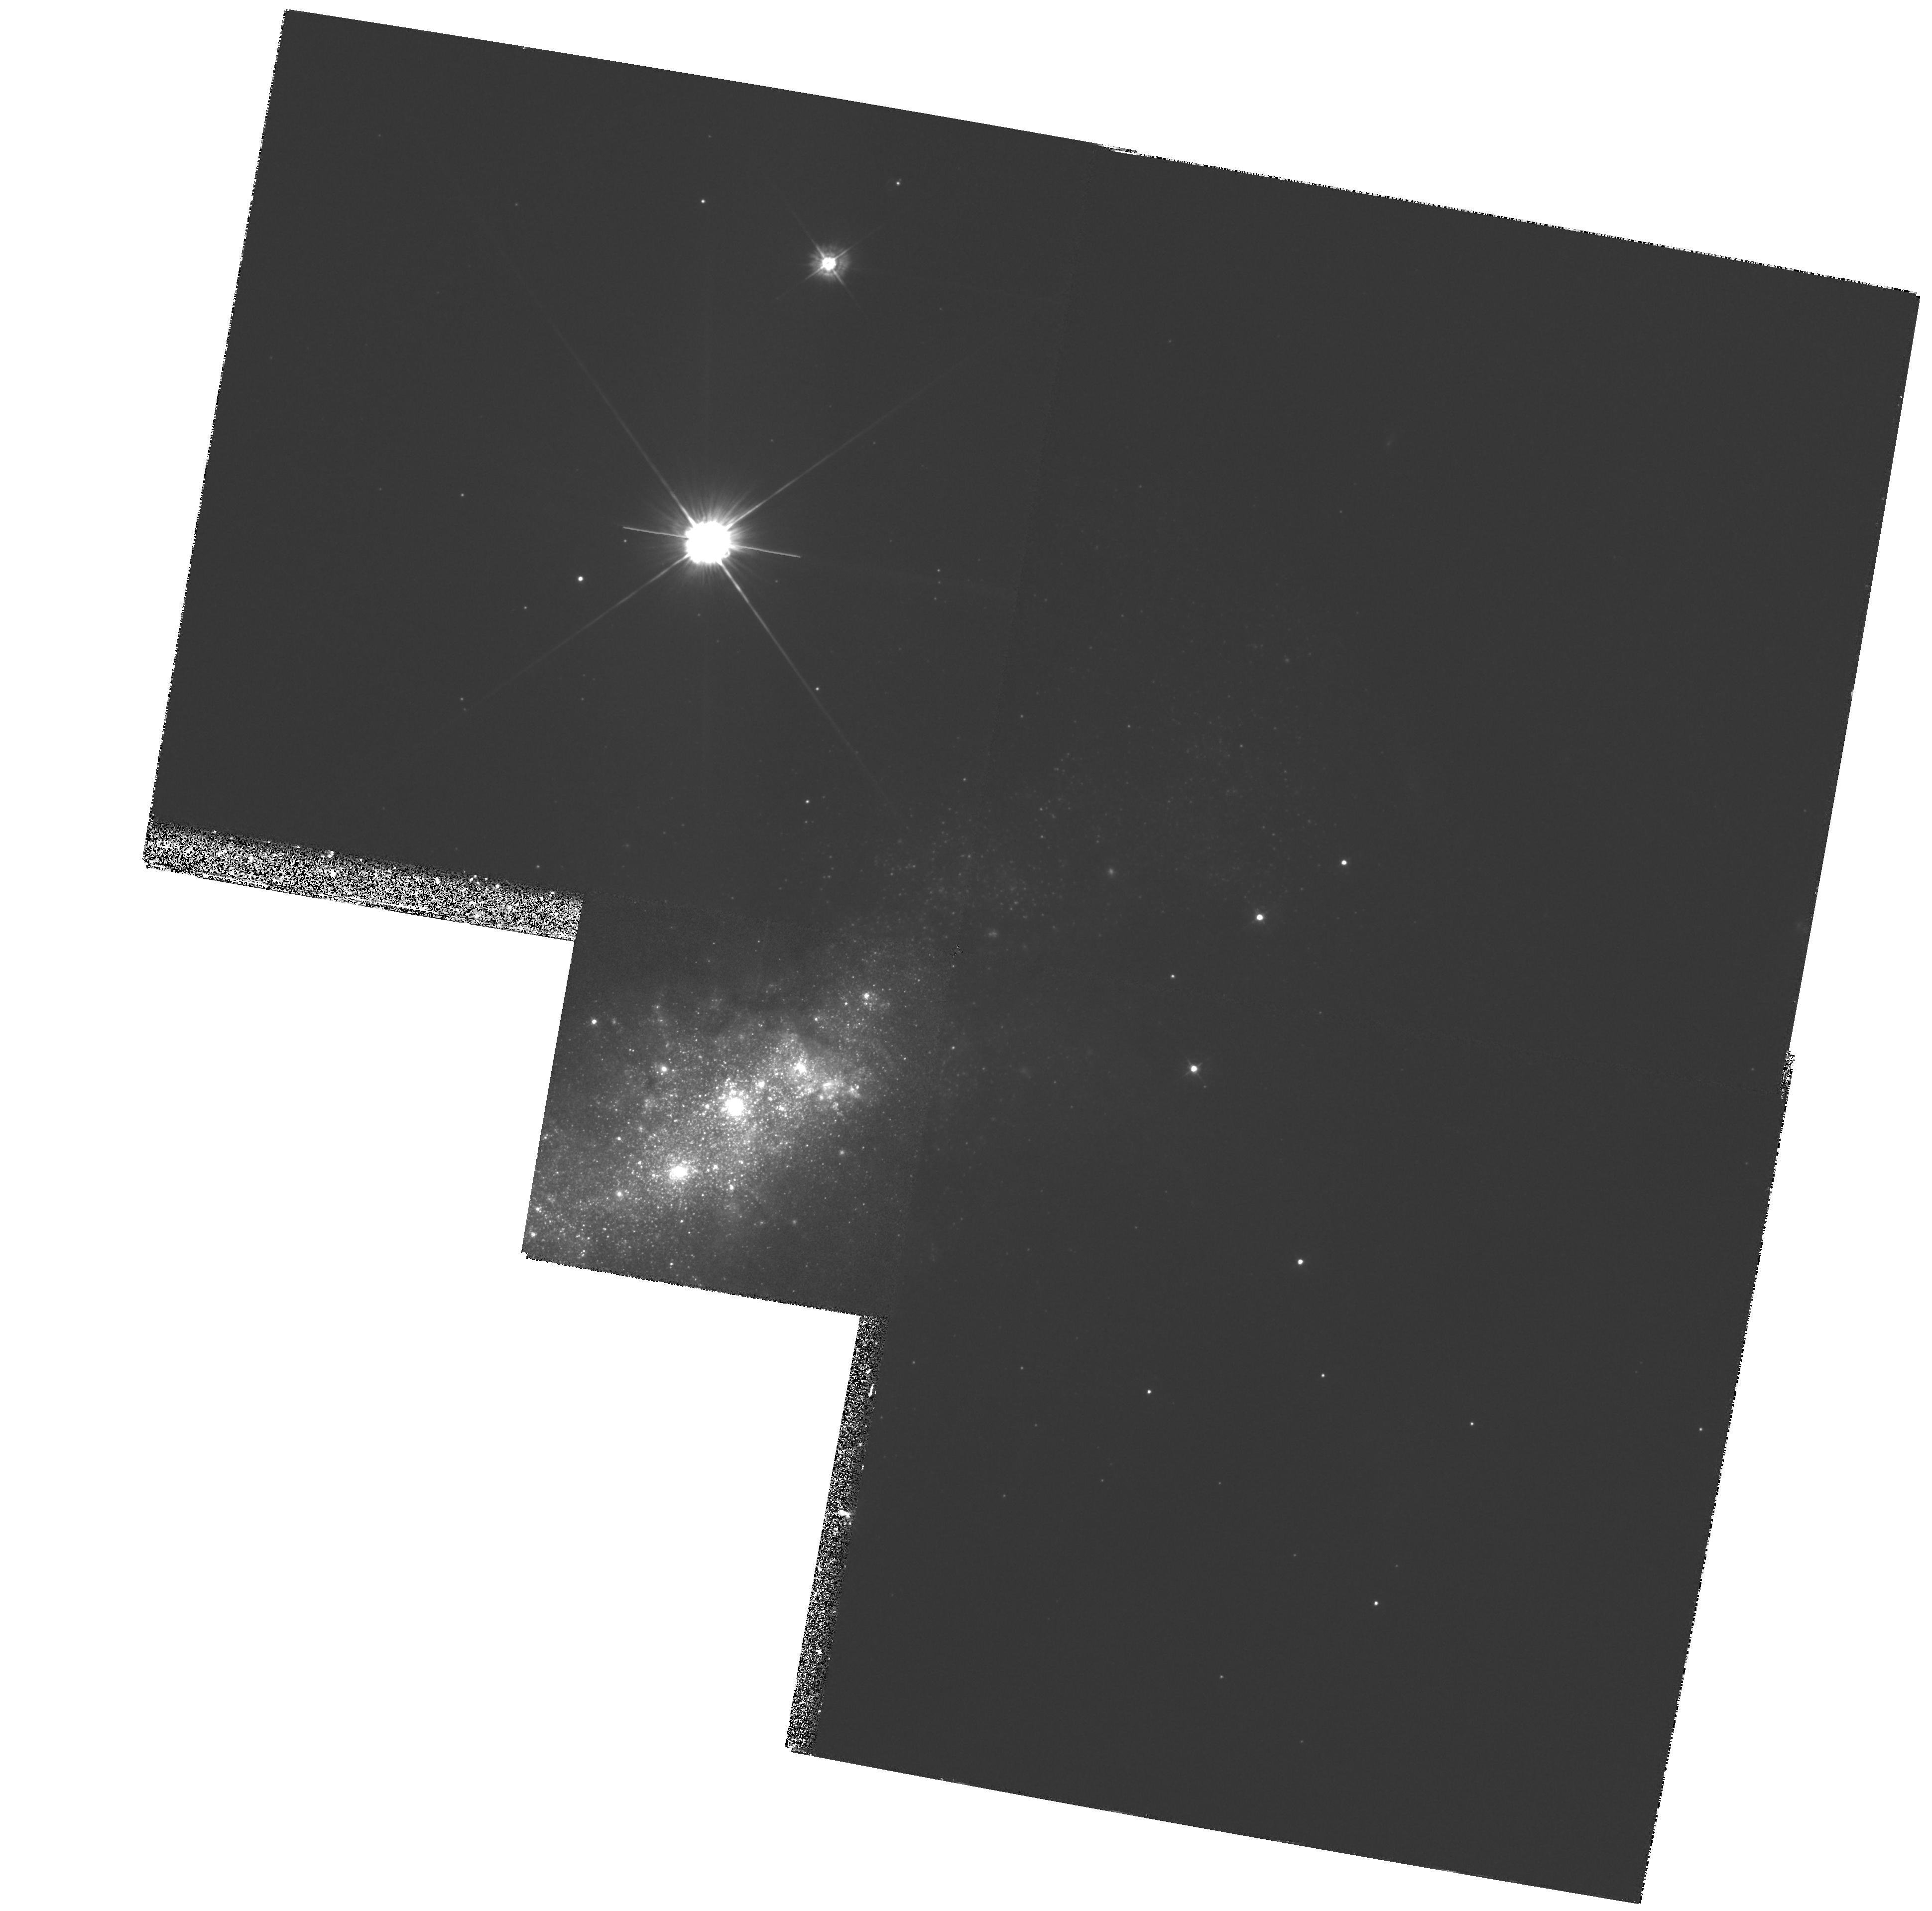
Target: NGC1569A. Instrument: WFPC2/PC. Filter: F380W. Exposure: 2.7 h. Observation ID: hst_6111_01_wfpc2_pc_f380w_u32f01

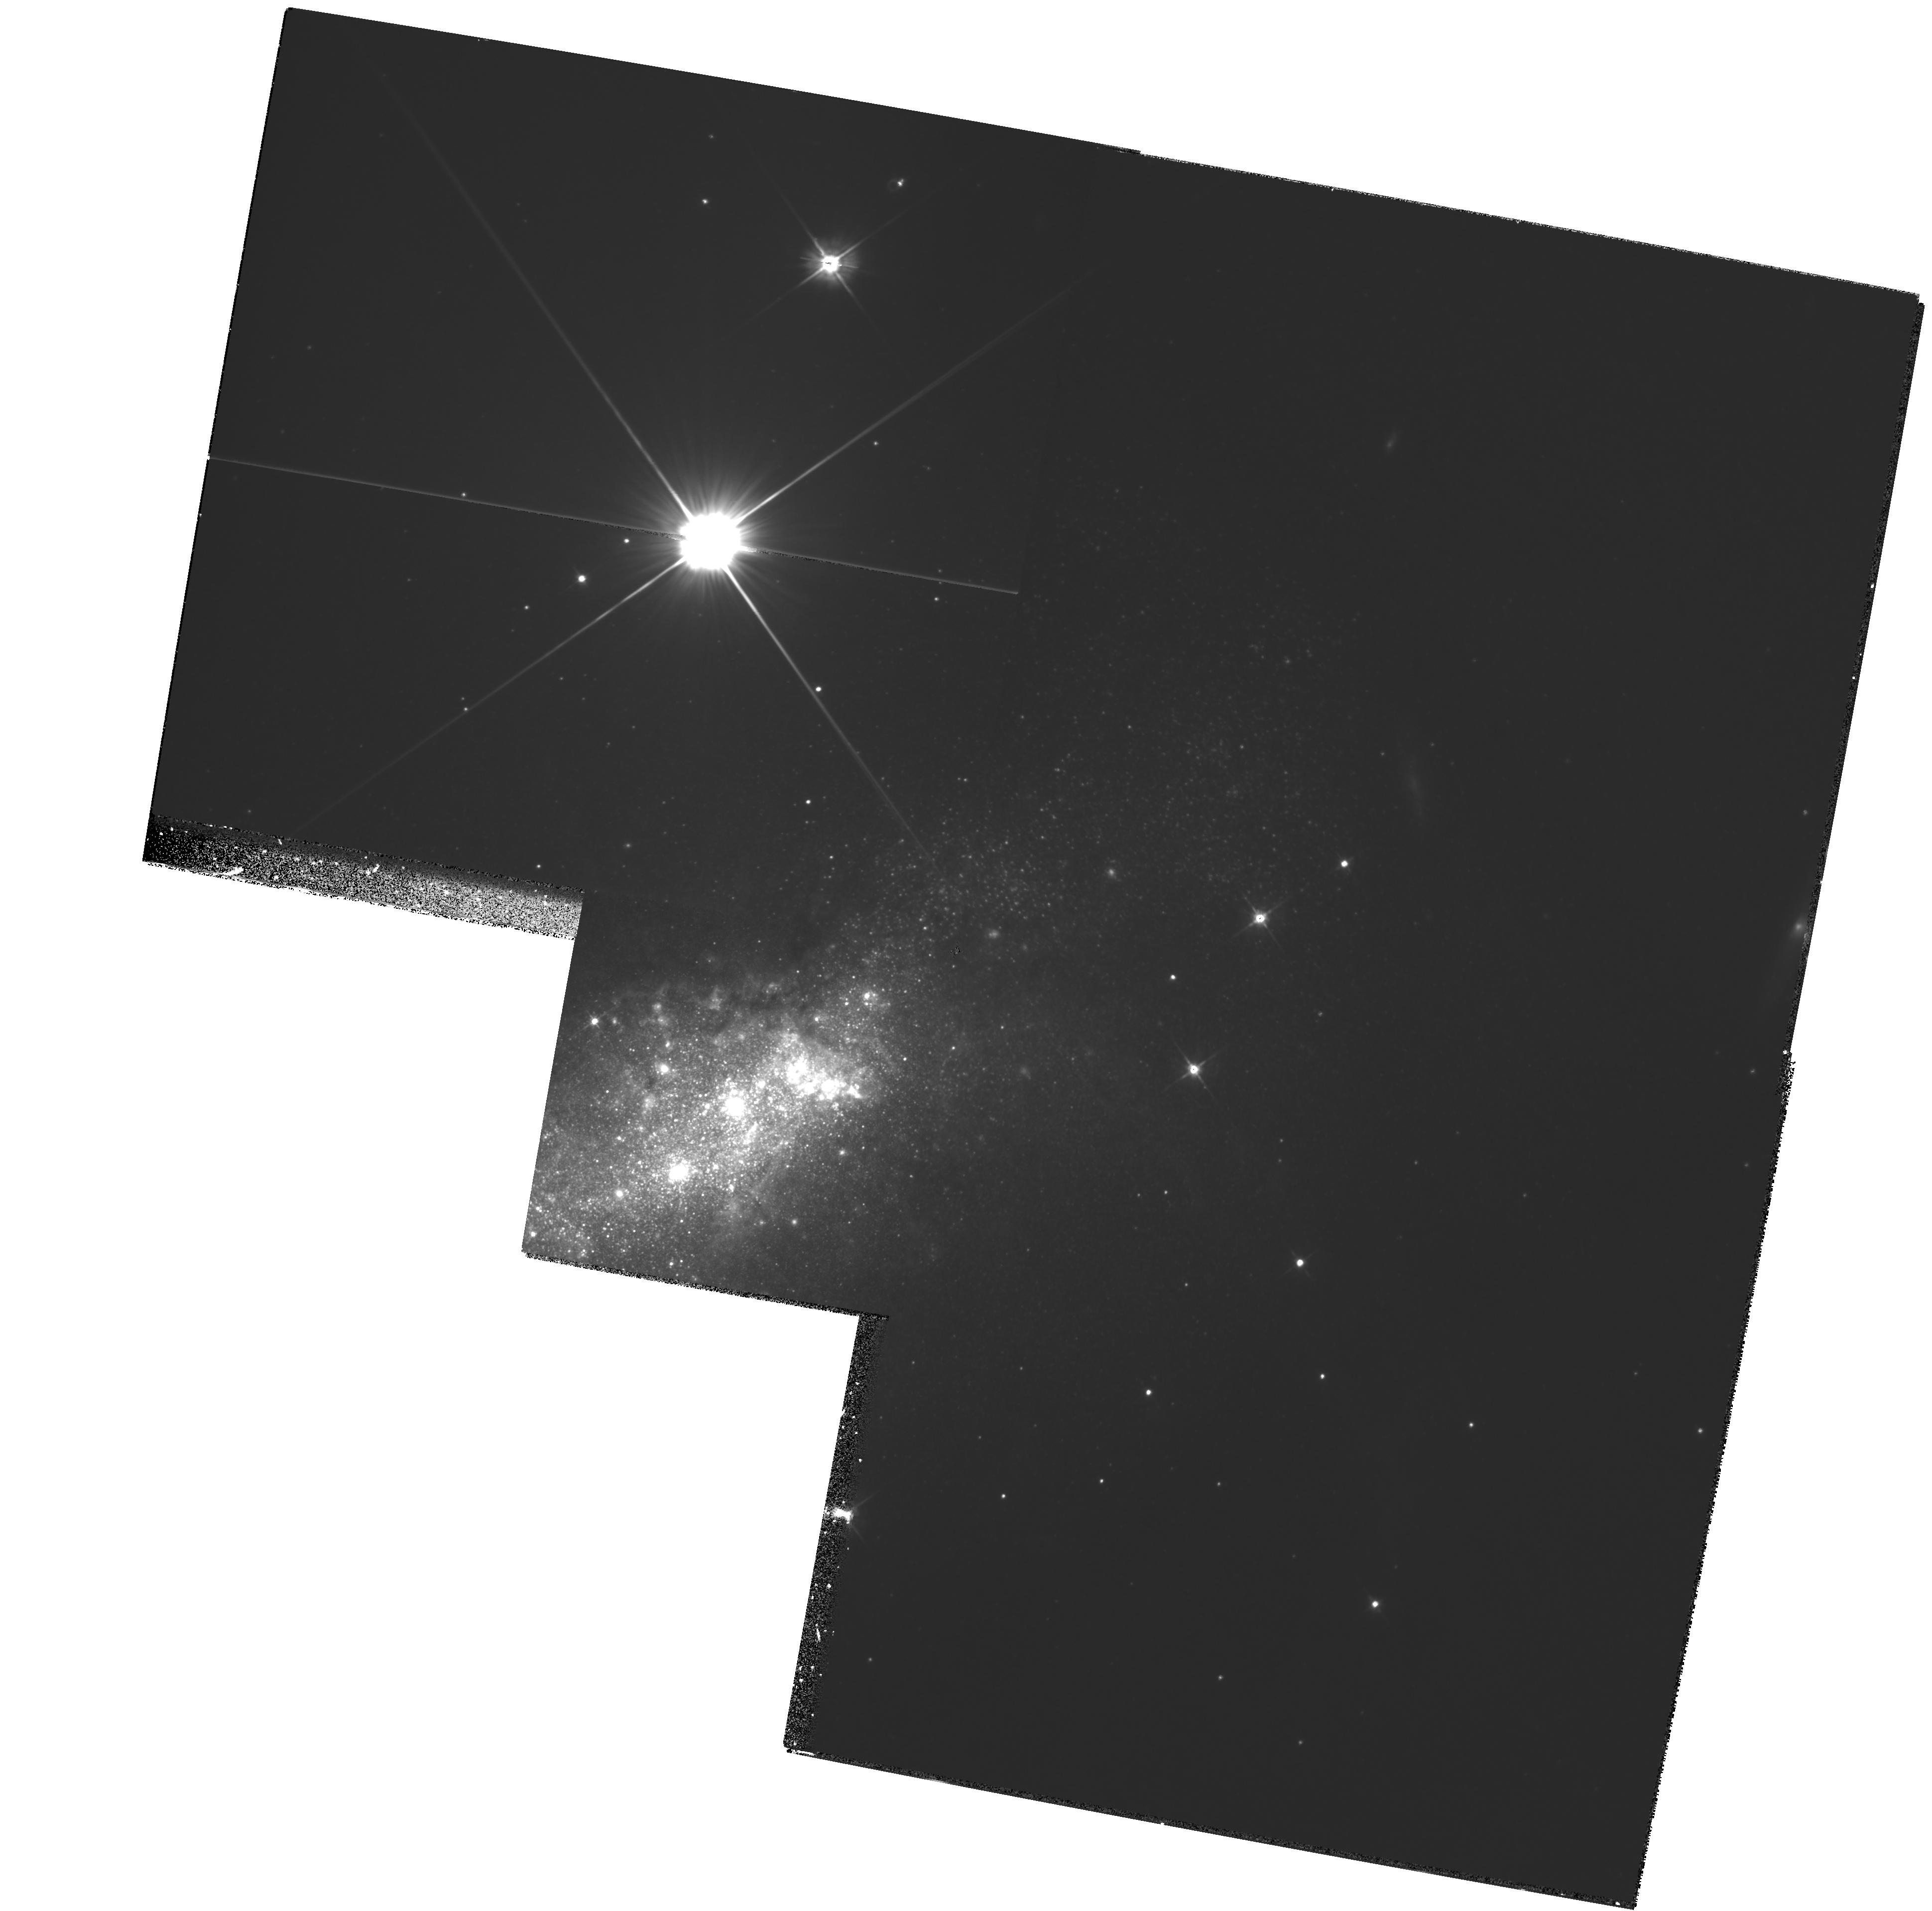
Target: NGC1569A. Instrument: WFPC2/PC. Filter: F555W. Exposure: 2.2 h. Observation ID: hst_6111_01_wfpc2_pc_f555w_u32f01

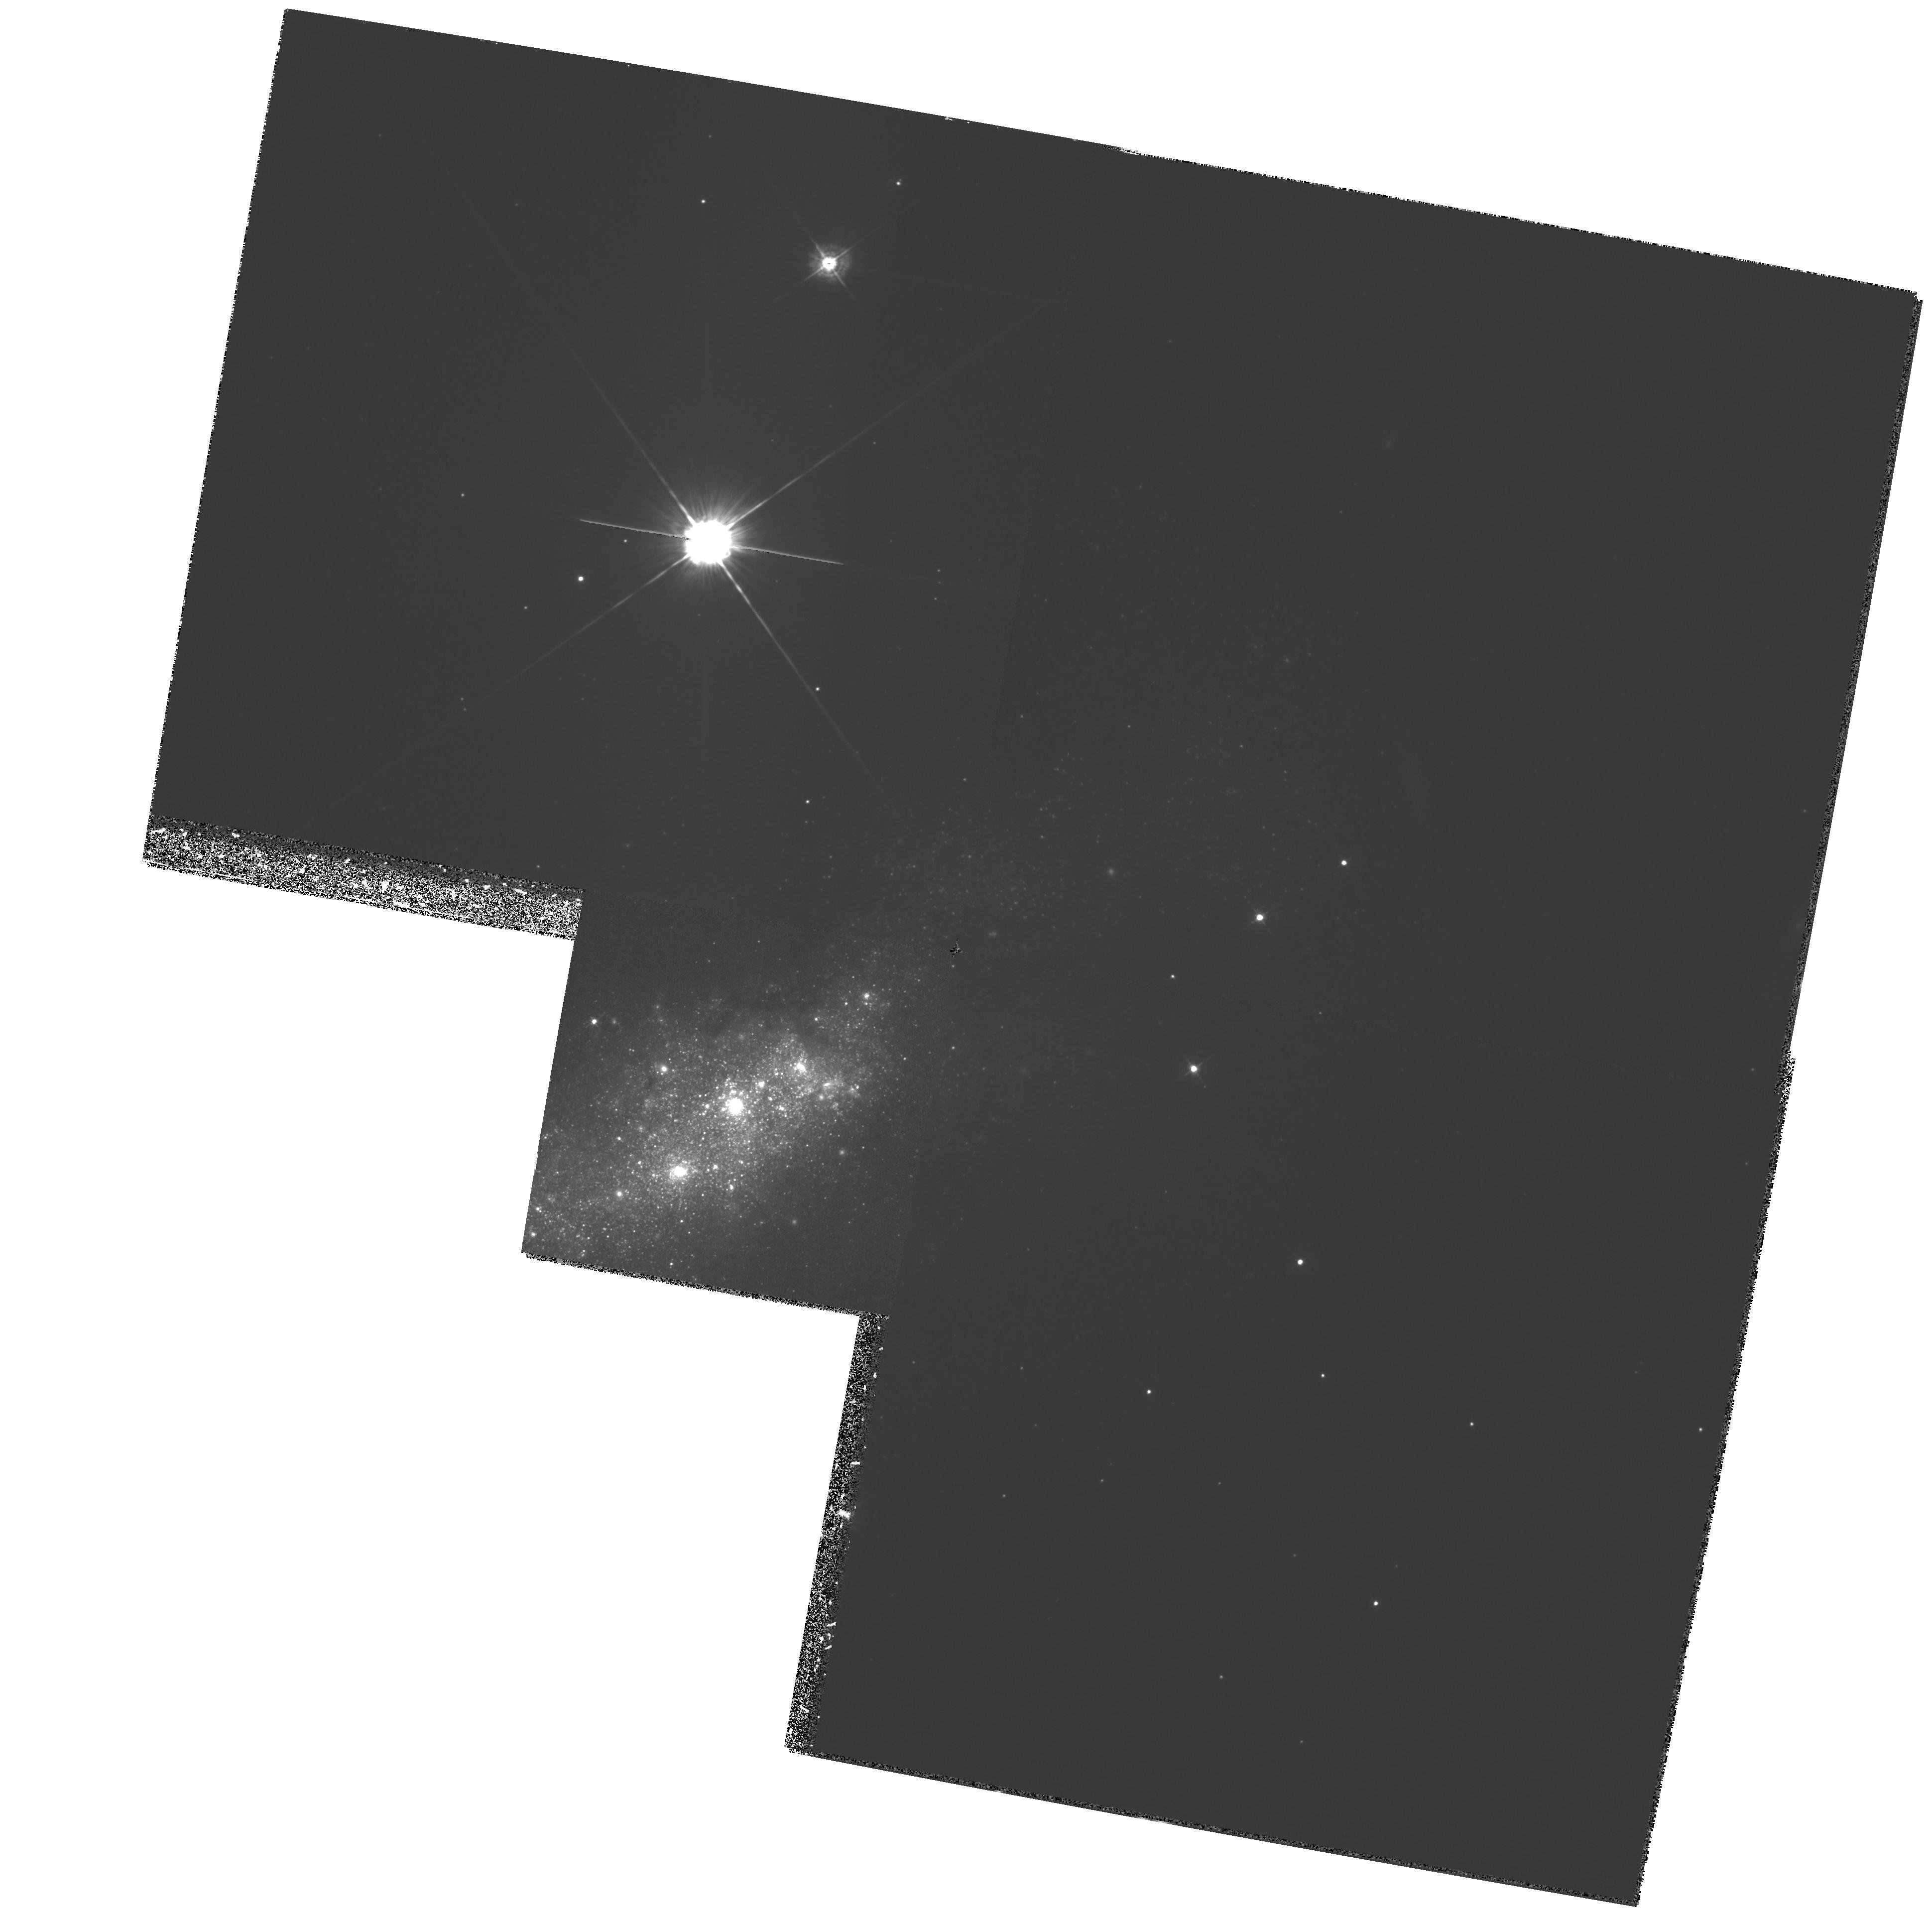
Target: NGC1569A. Instrument: WFPC2/PC. Filter: F439W. Exposure: 3.1 h. Observation ID: hst_6111_01_wfpc2_pc_f439w_u32f01

NGC1569 AND NGC1705 AS LOCAL PROBES OF GALAXY EVOLUTION AT HIGH REDSHIFT (PI: Leitherer, Claus)

We propose to perform a case study of the star-formation history and chemical evolution of the irregular galaxies NGC1569 and NGC1705 over the past 500 Myr. These galaxies may be close local analogues to faint blue galaxies at high redshift. The interstellar medium in both galaxies is expelled and forms a large-scale outflow due to the effects of stellar winds and supernovae. The stellar content of stars with masses above 3 M_odot will be derived by comparing CMD's based on WFPC2 images and theoretical CMD's computed stochastically. The youngest and most massive stars are concentrated in super star clusters, whose content will be investigated via integrated ultraviolet spectra taken with the FOS. HST and ground-based data will be combined to derive the past star- formation history in both galaxies. The energy input into the ISM will be calculated and compared to the energetics of the superwinds. The chemical enrichment will be computed, and the mass in heavy elements lost via the superwinds will be estimated. We will evaluate the status of NGC1569 and NGC1705 with respect to other irregular galaxies in the local universe and their relation to blue galaxies at high redshift.